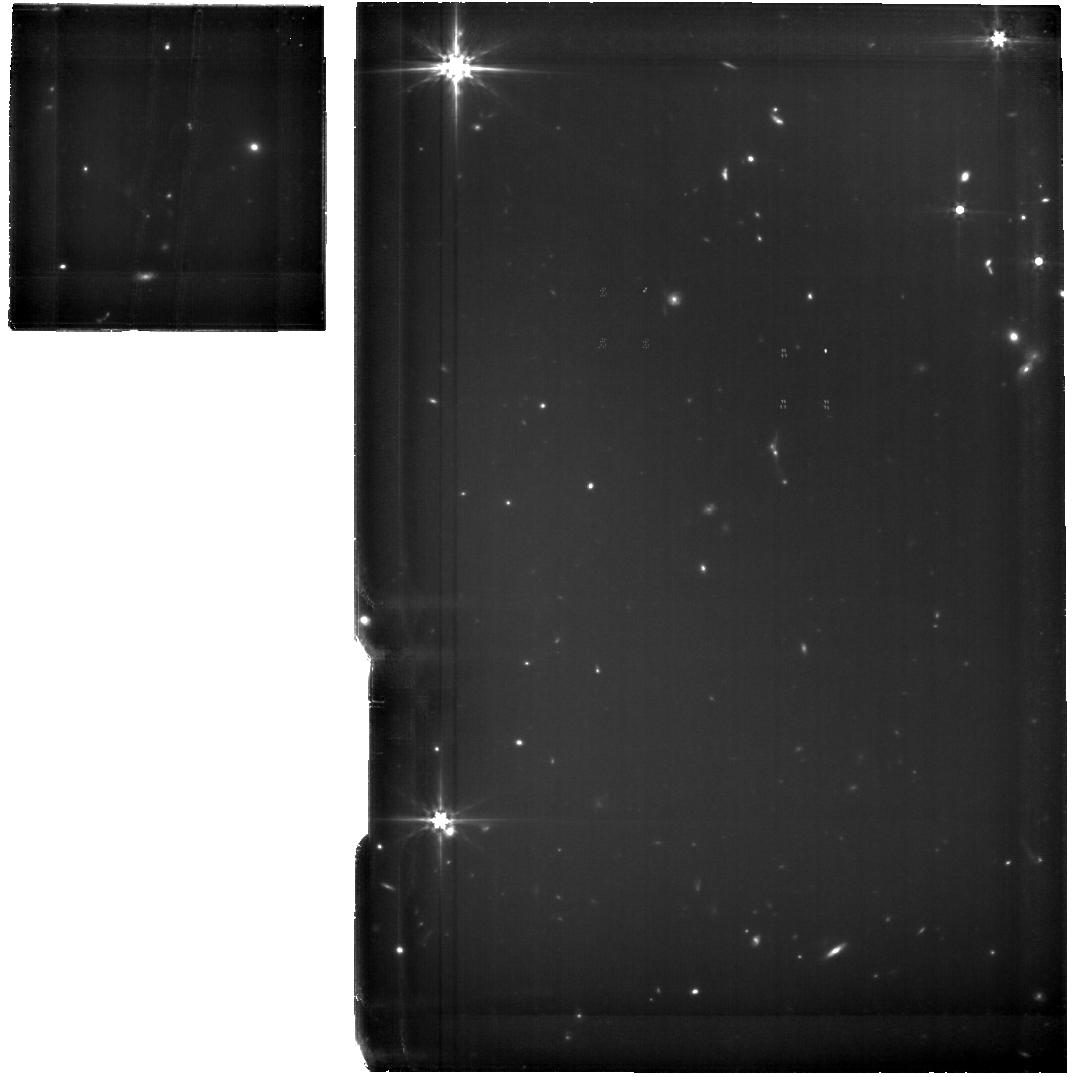
Target: LEO-P. Instrument: MIRI. Filter: F560W. Exposure: 2.7 h. Observation ID: jw03449-o001_t001_miri_f560w

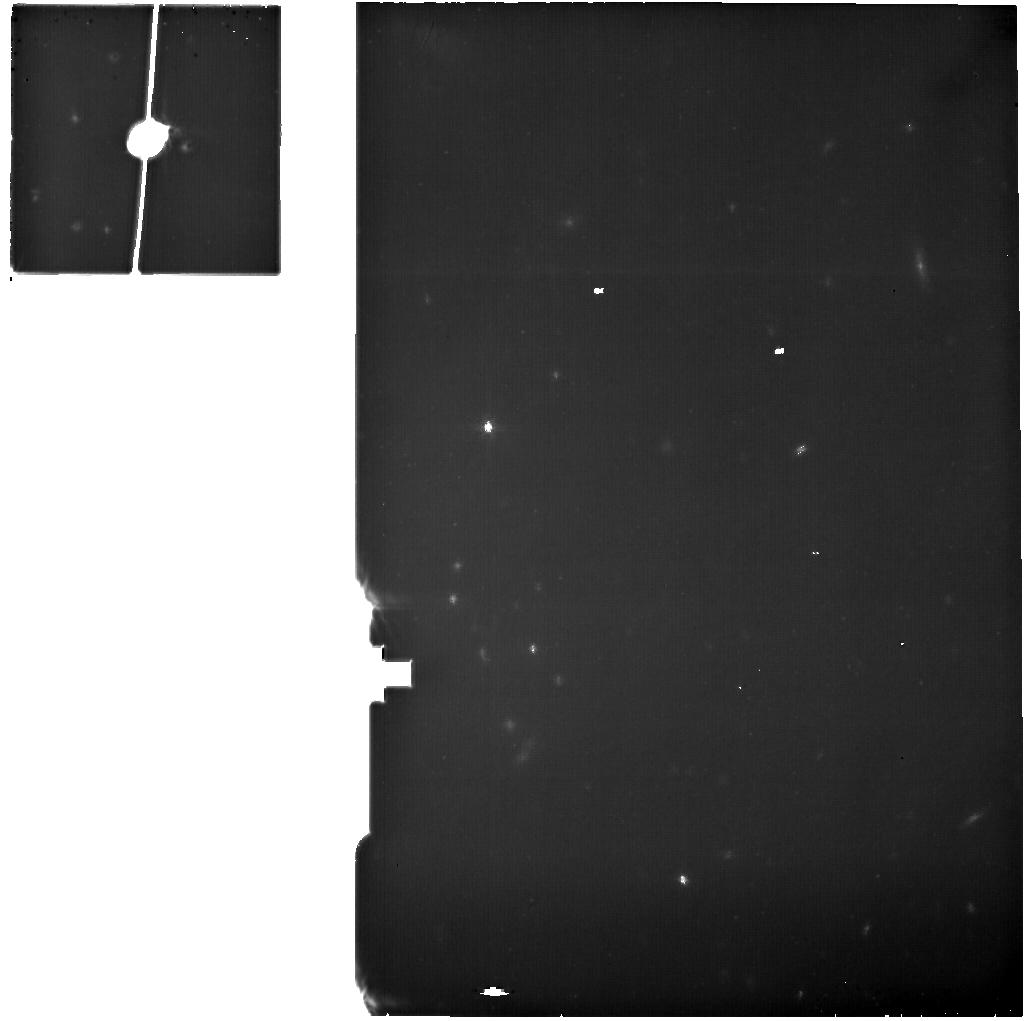
Target: LEO-P-OFF. Instrument: MIRI. Filter: F770W. Exposure: 40 min. Observation ID: jw03449-o002_t002_miri_f770w

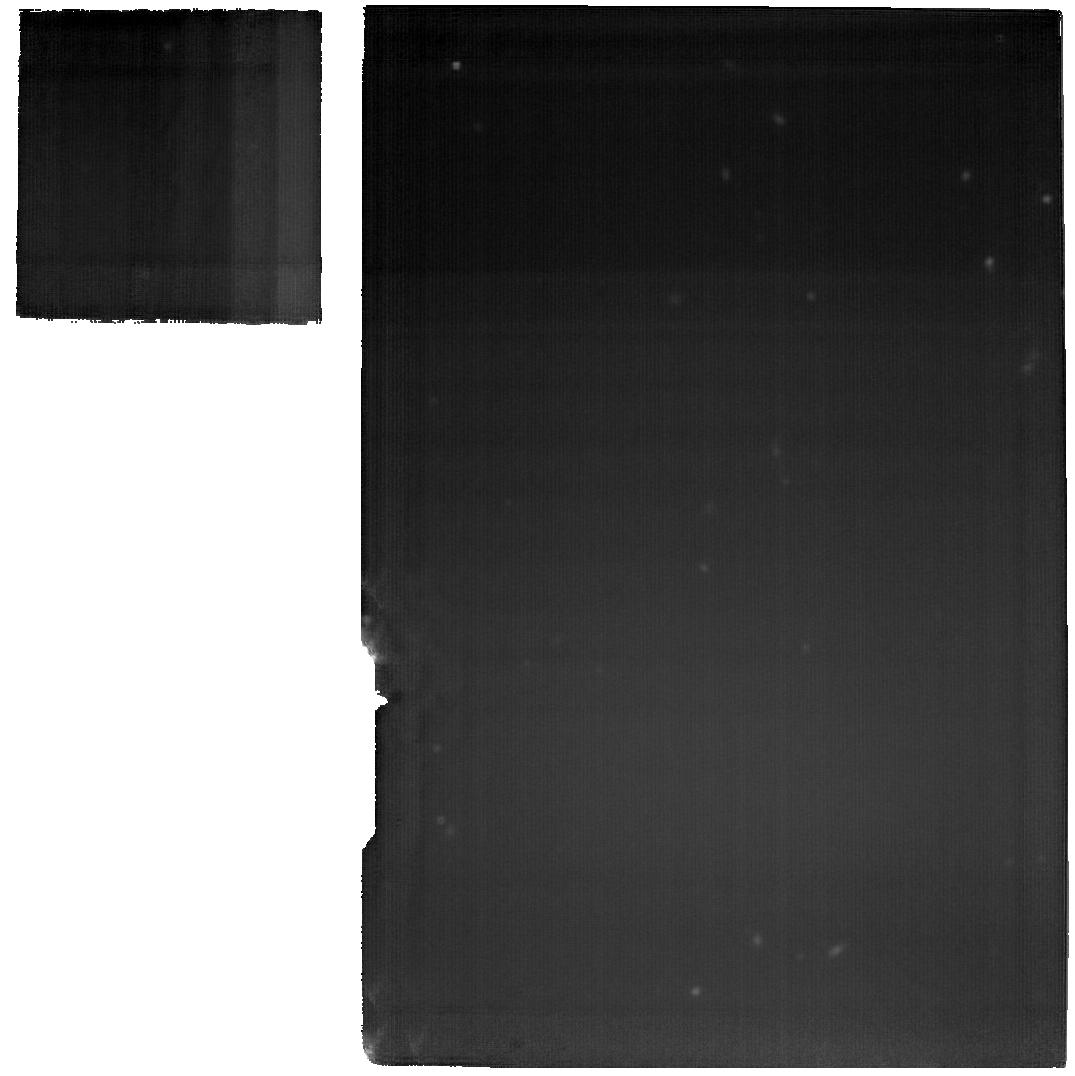
Target: LEO-P. Instrument: MIRI. Filter: F2100W. Exposure: 2.7 h. Observation ID: jw03449-o001_t001_miri_f2100w

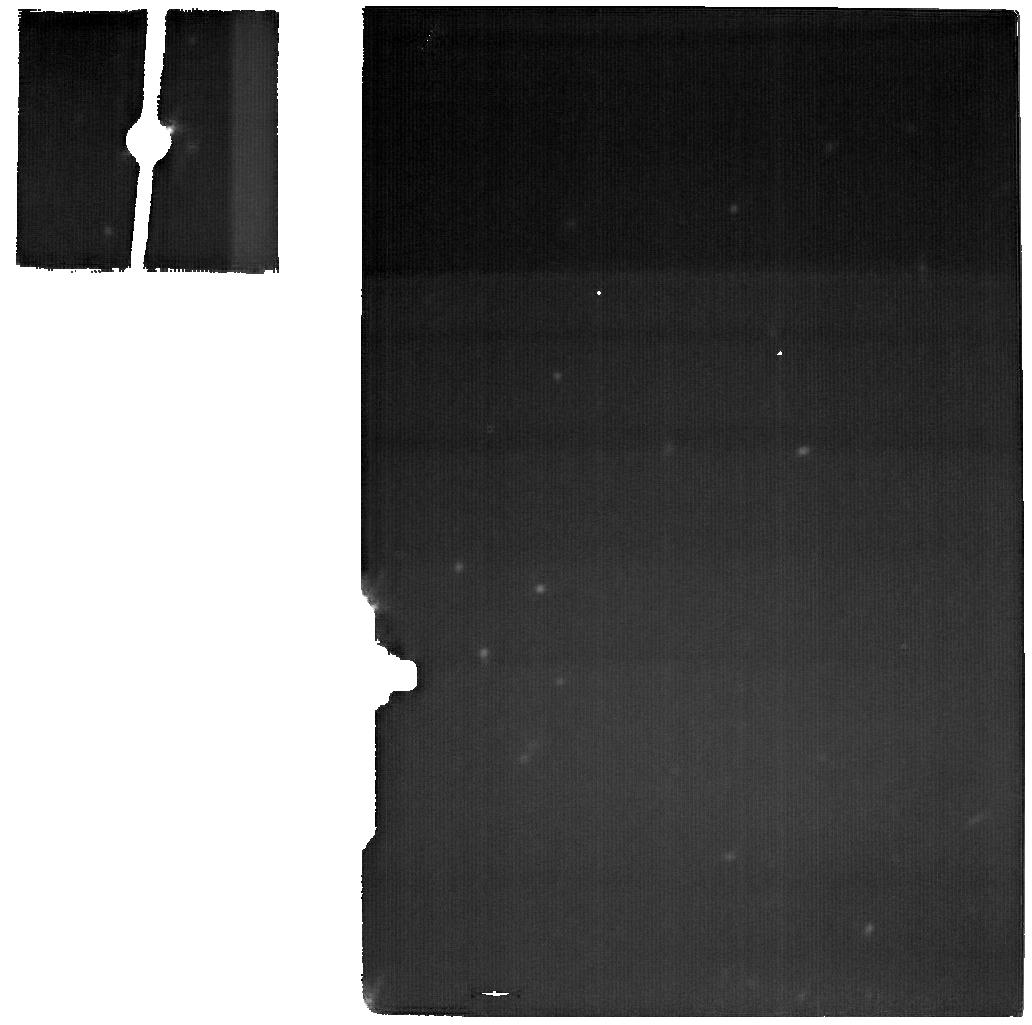
Target: LEO-P-OFF. Instrument: MIRI. Filter: F2100W. Exposure: 40 min. Observation ID: jw03449-o002_t002_miri_f2100w

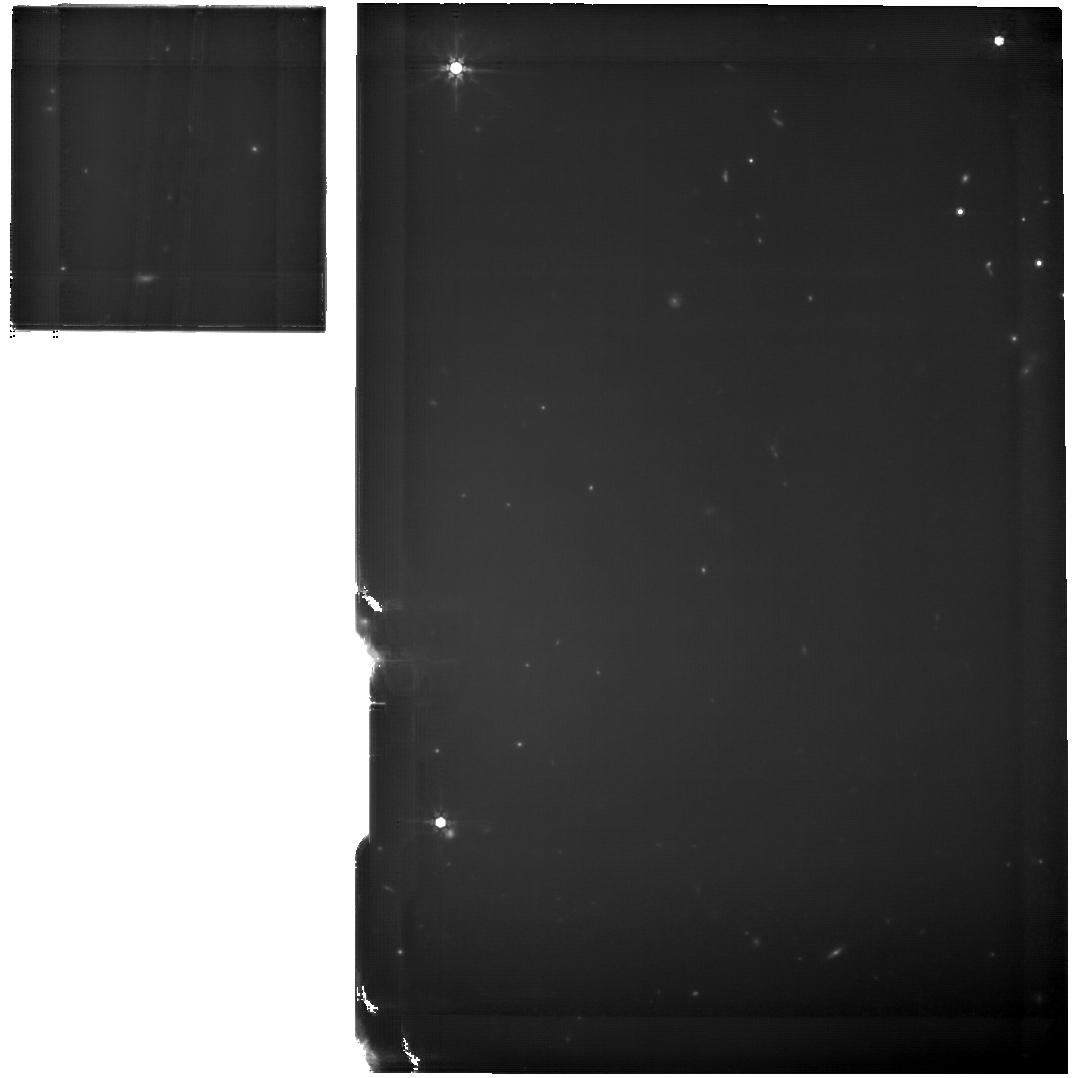
Target: LEO-P. Instrument: MIRI. Filter: F770W. Exposure: 2.7 h. Observation ID: jw03449-o001_t001_miri_f770w

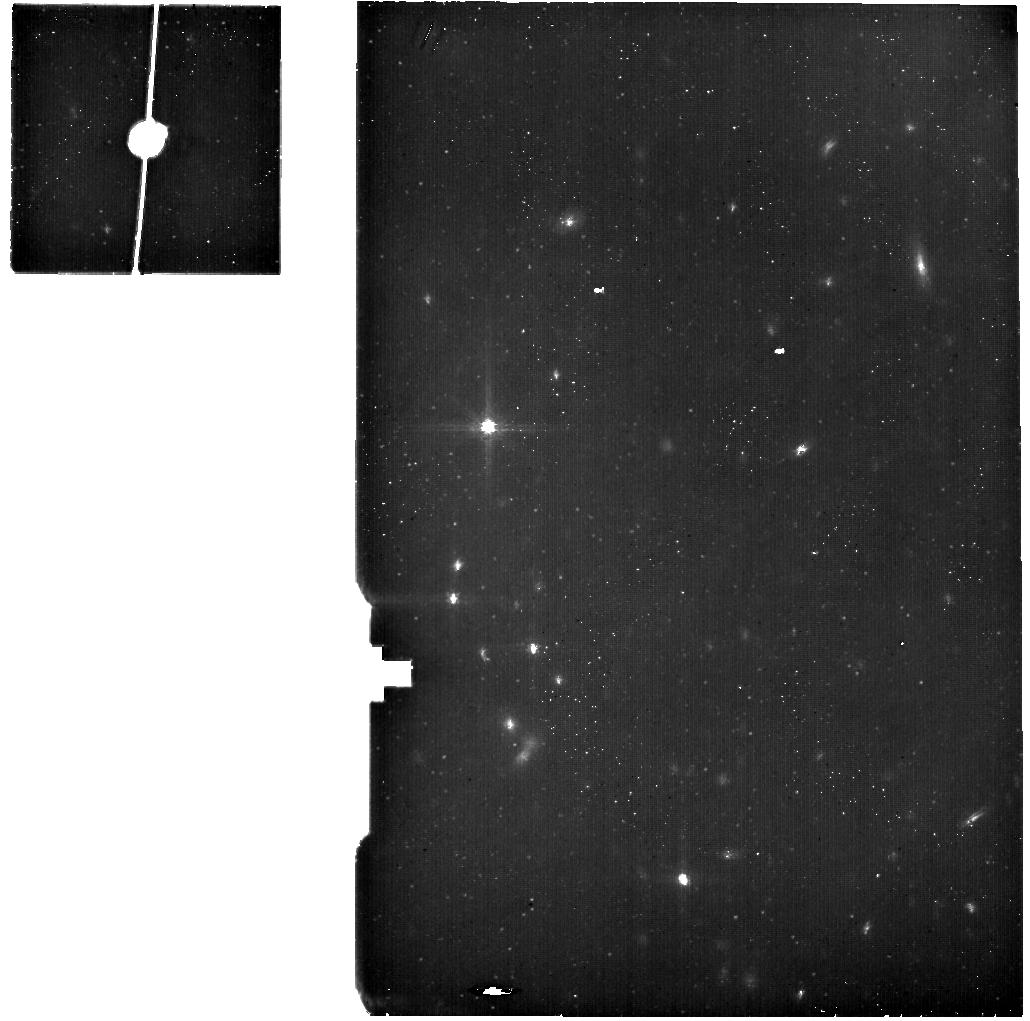
Target: LEO-P-OFF. Instrument: MIRI. Filter: F560W. Exposure: 40 min. Observation ID: jw03449-o002_t002_miri_f560w

Direct Detection of Molecular Gas in the Extremely Metal-Poor Galaxy Leo P (PI: Telford, Grace)

Star formation impacts virtually all areas of astrophysics, and yet remains remarkably poorly understood at the low metallicities typical of early galaxies. Observations show that star formation proceeds in molecular gas (largely in undetectable cold H_2) in higher-metallicity galaxies. But the usual tracer of this ISM phase, CO emission, becomes inefficient in metal-poor gas, leaving us without empirical evidence that molecular gas is the dominant fuel for star formation at very low metallicity. Some models predict that stars can form directly from cold HI in these environments, which would profoundly change the trajectory of stellar mass assembly at high redshift. We propose MIRI MRS observations of the closest extremely metal-poor, star-forming galaxy, Leo P (1.6 Mpc, 3% Z_sun) to search for rotationally excited emission from warm H_2. This 100-1000 K material is typically ~10% of the total H_2 mass in star-forming galaxies, so its detection would imply the presence of cold molecular gas. The combination of Leo P's proximity and MIRI's unprecedented spatial resolution and sensitivity in the MIR uniquely enables robust detection of (or a stringent upper limit on) the compact, warm H_2 clouds expected in the metal-poor ISM. Simultaneously, these observations will be sensitive to PAH emission, dust continuum, and fine-structure nebular lines from the galaxy's only HII region, all of which will provide new insight into the impacts of radiation field hardness and intensity in metal-poor environments. This proposal will fundamentally shape our understanding of star-formation physics in metal-poor galaxies, both locally and at high redshift.